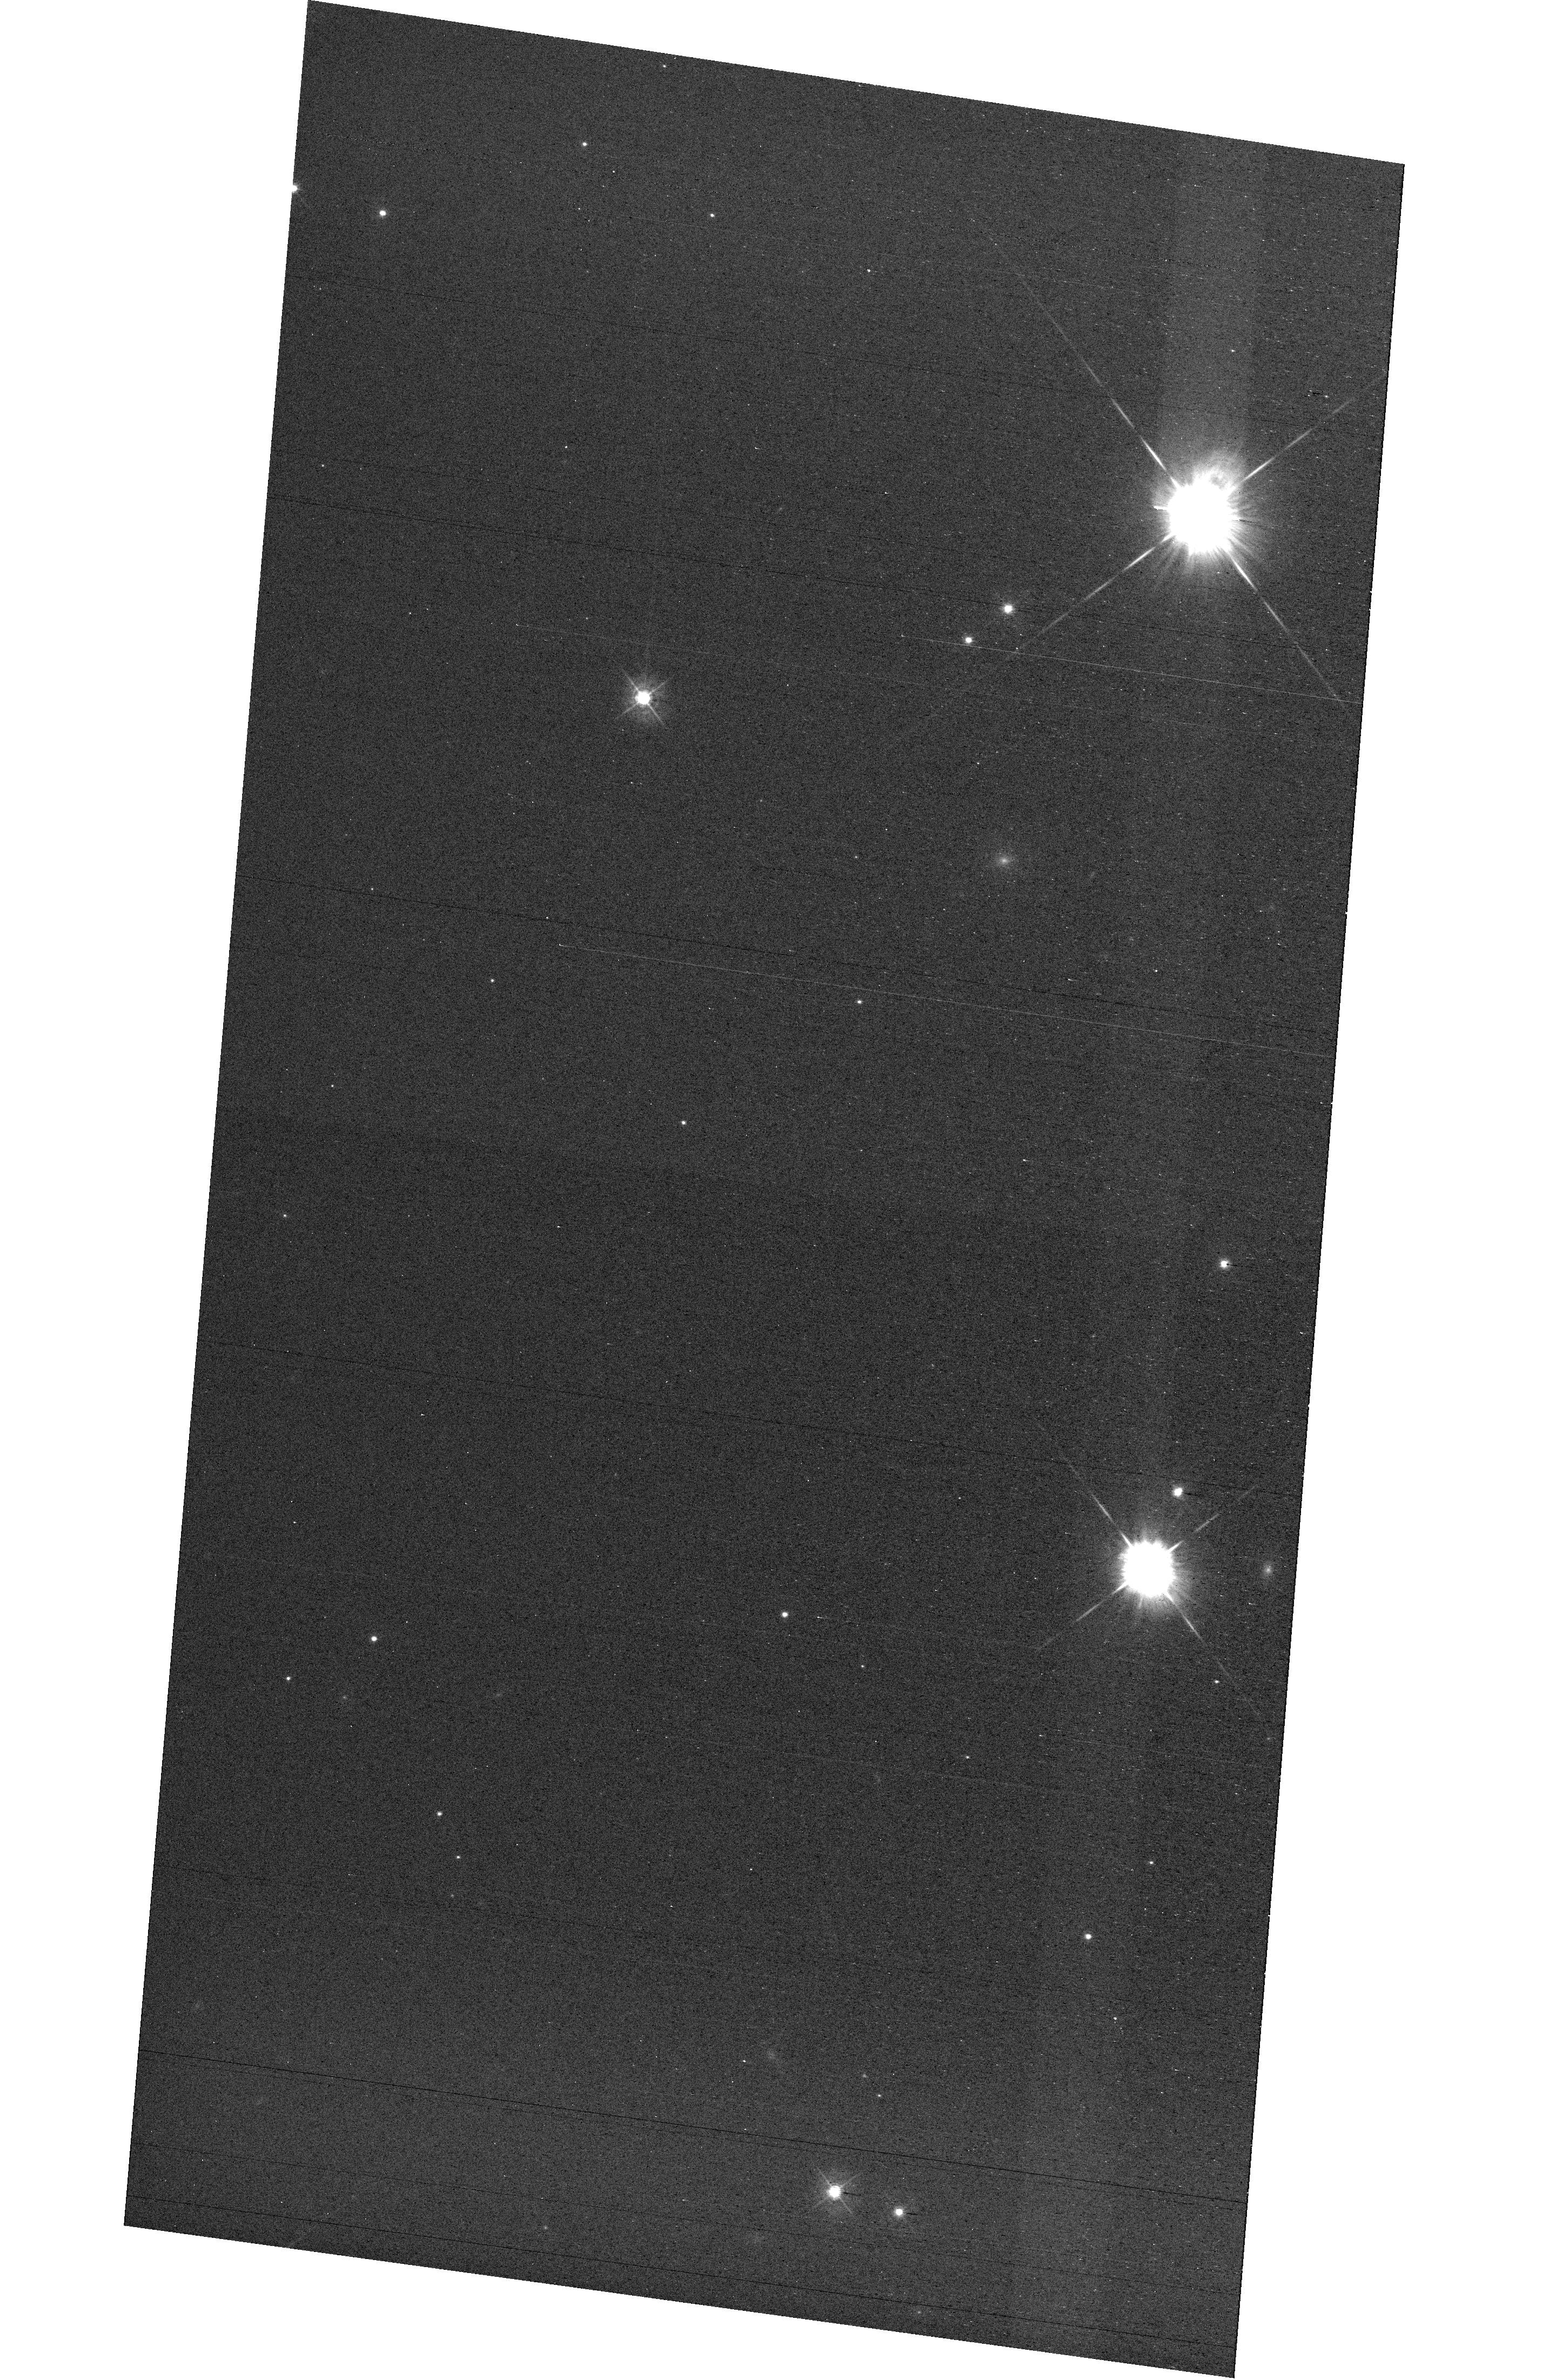
Target: field at RA 327.712°, Dec 28.852°
Instrument: WFC3/UVIS
Filter: F438W
Exposure: 42 min
Observation ID: hst_16352_e1_wfc3_uvis_f438w_iefse1

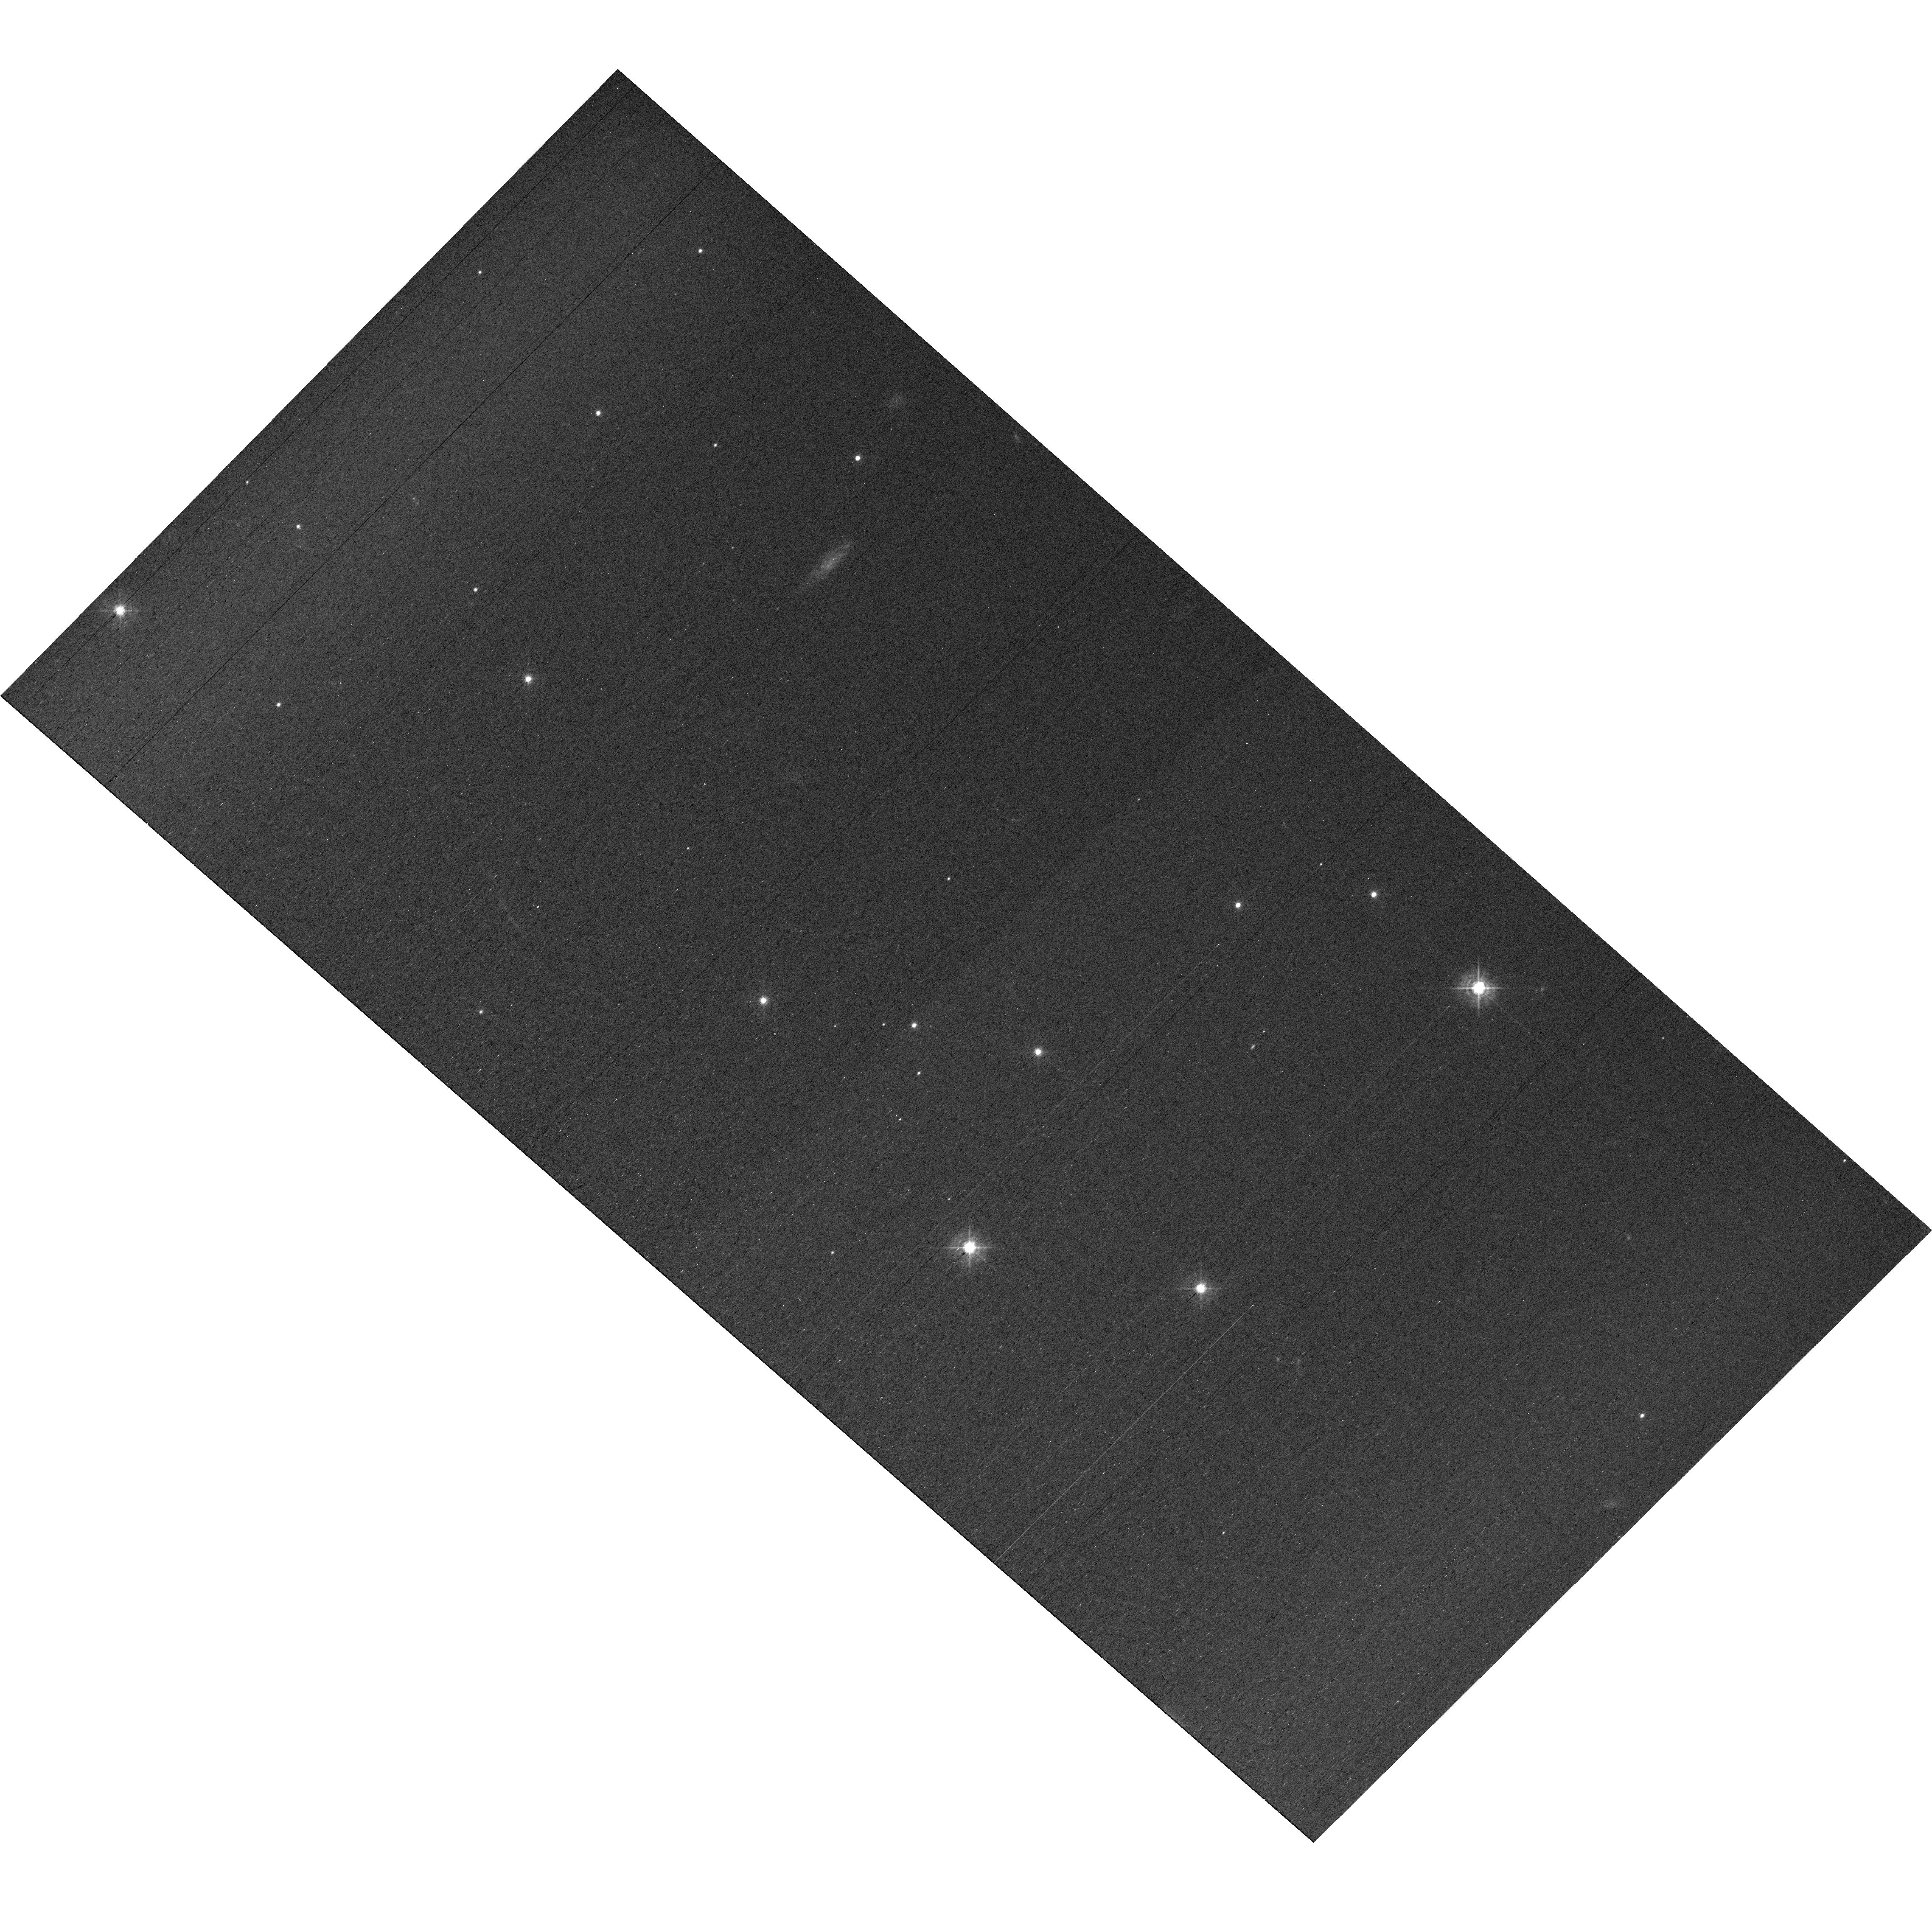
Target: field at RA 327.856°, Dec 28.812°
Instrument: WFC3/UVIS
Filter: F438W
Exposure: 42 min
Observation ID: hst_16352_e2_wfc3_uvis_f438w_iefse2

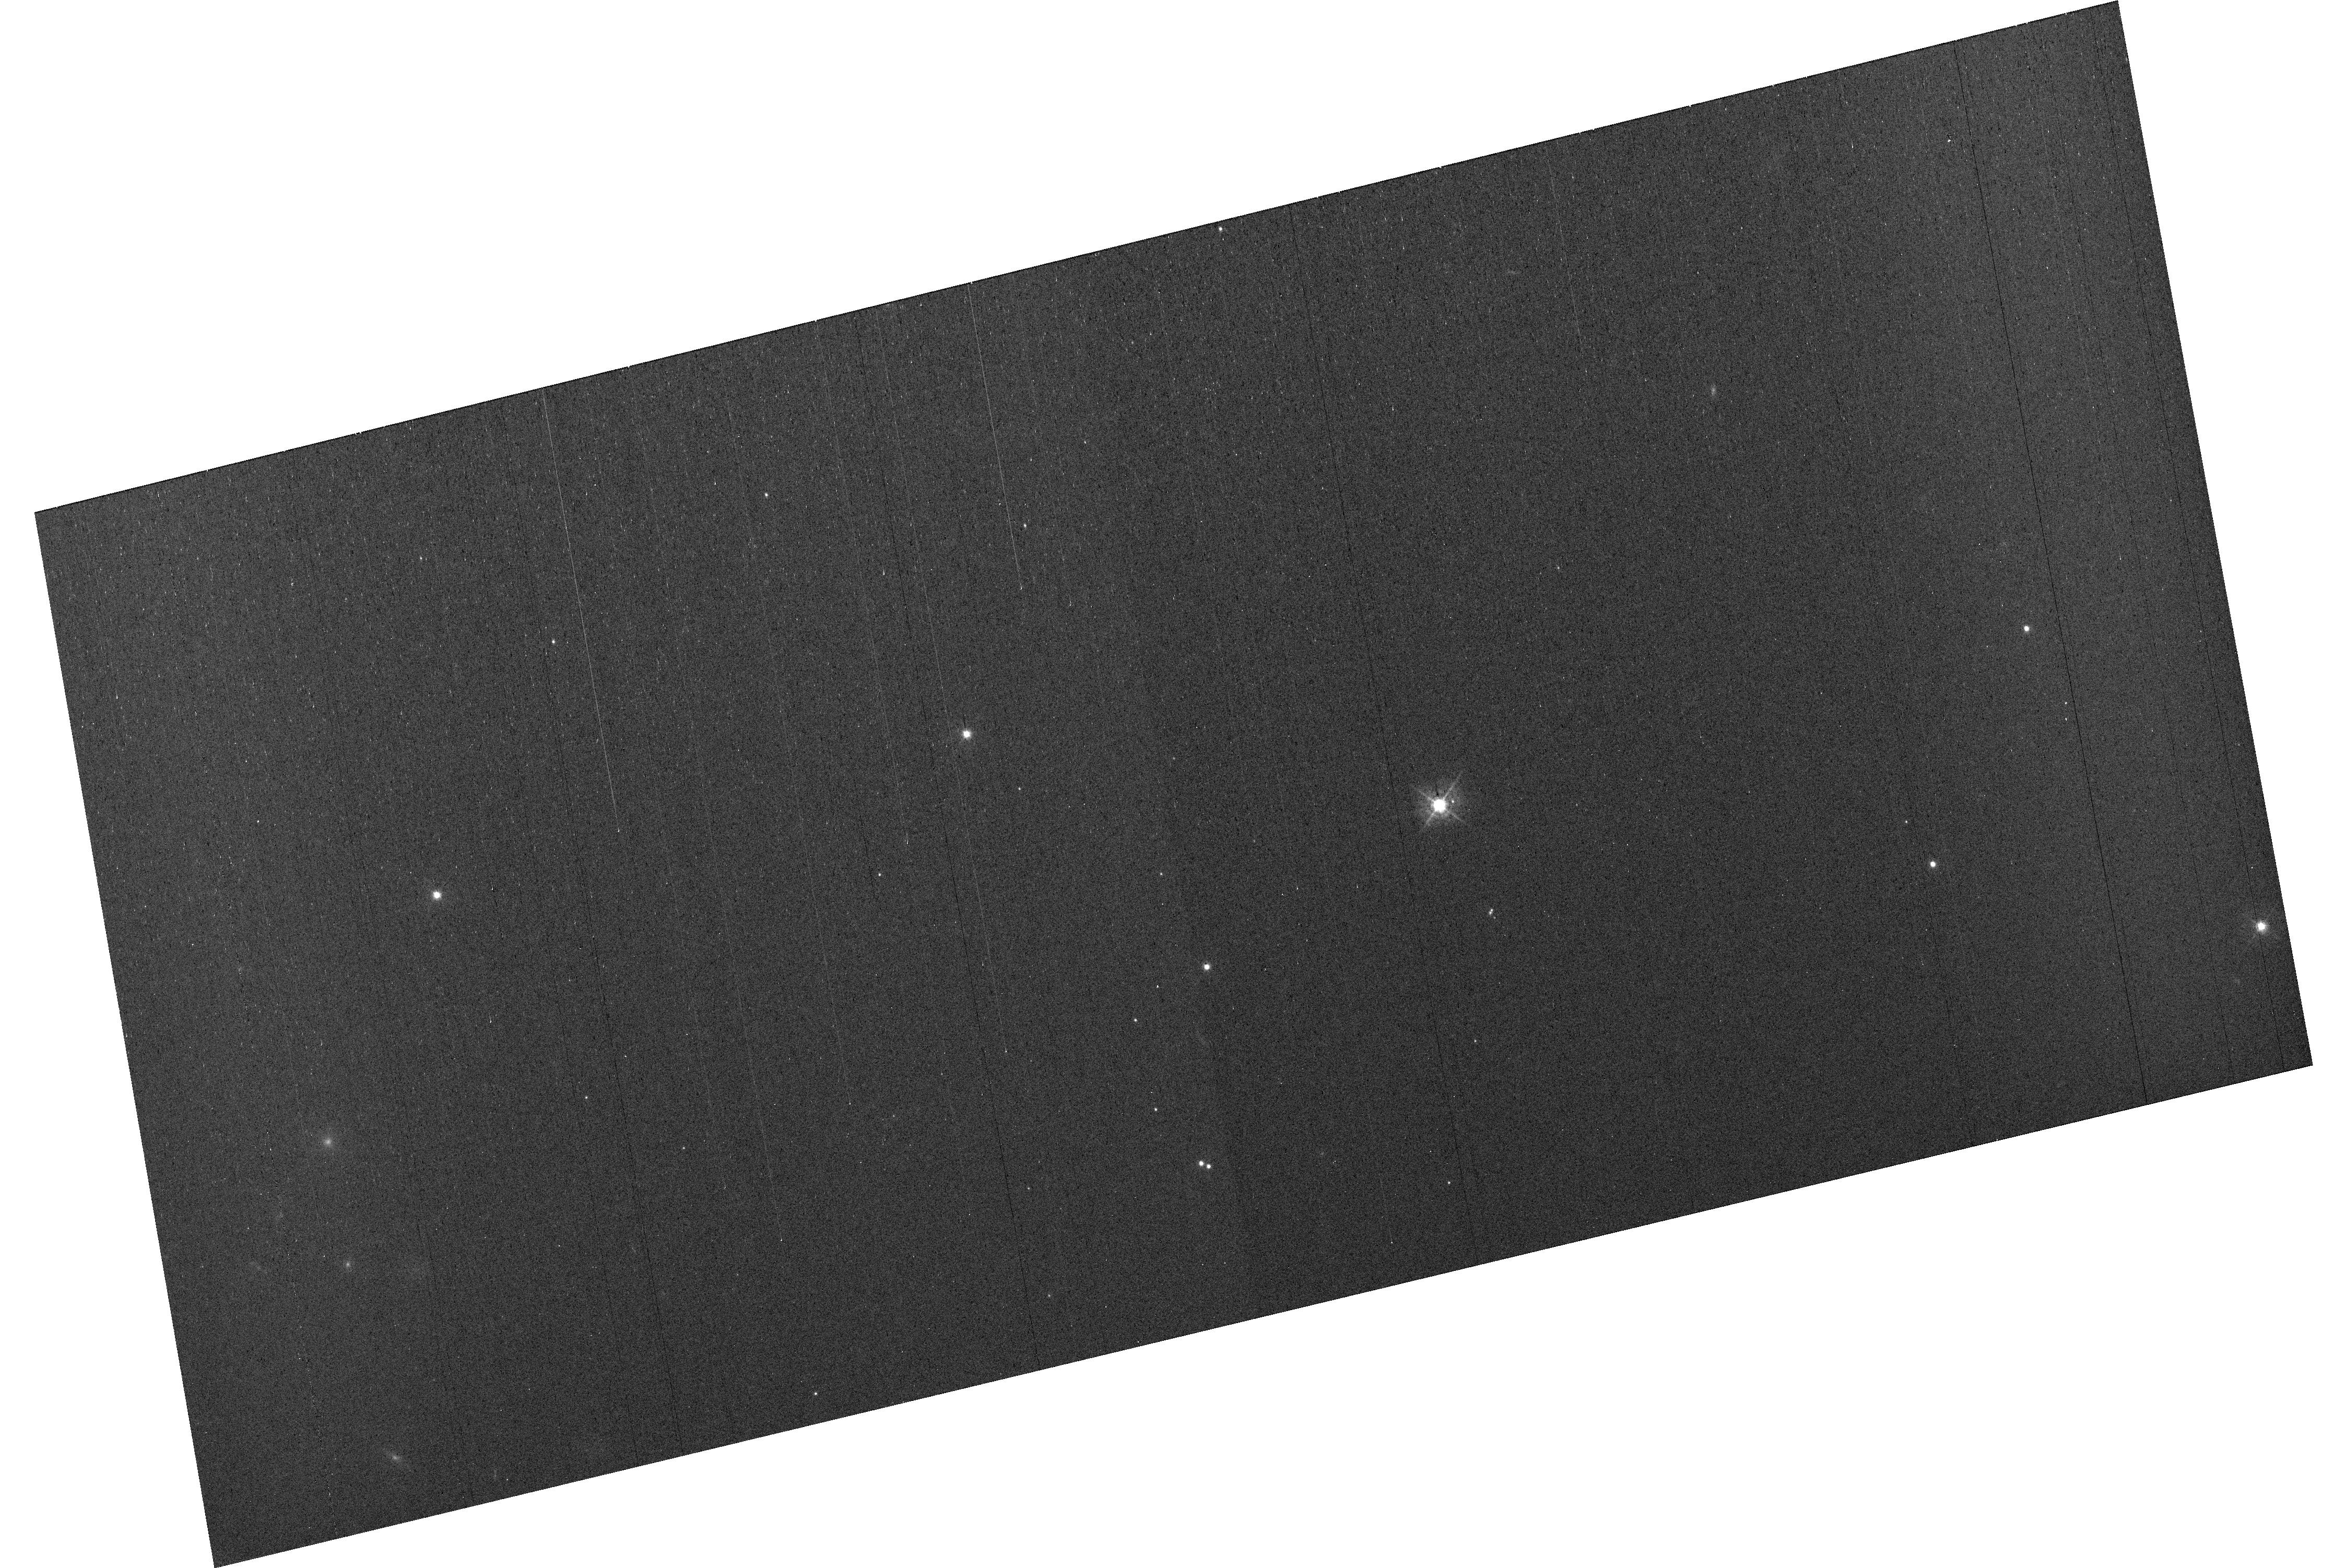
Target: field at RA 327.810°, Dec 28.937°
Instrument: WFC3/UVIS
Filter: F438W
Exposure: 42 min
Observation ID: hst_16352_e3_wfc3_uvis_f438w_iefse3

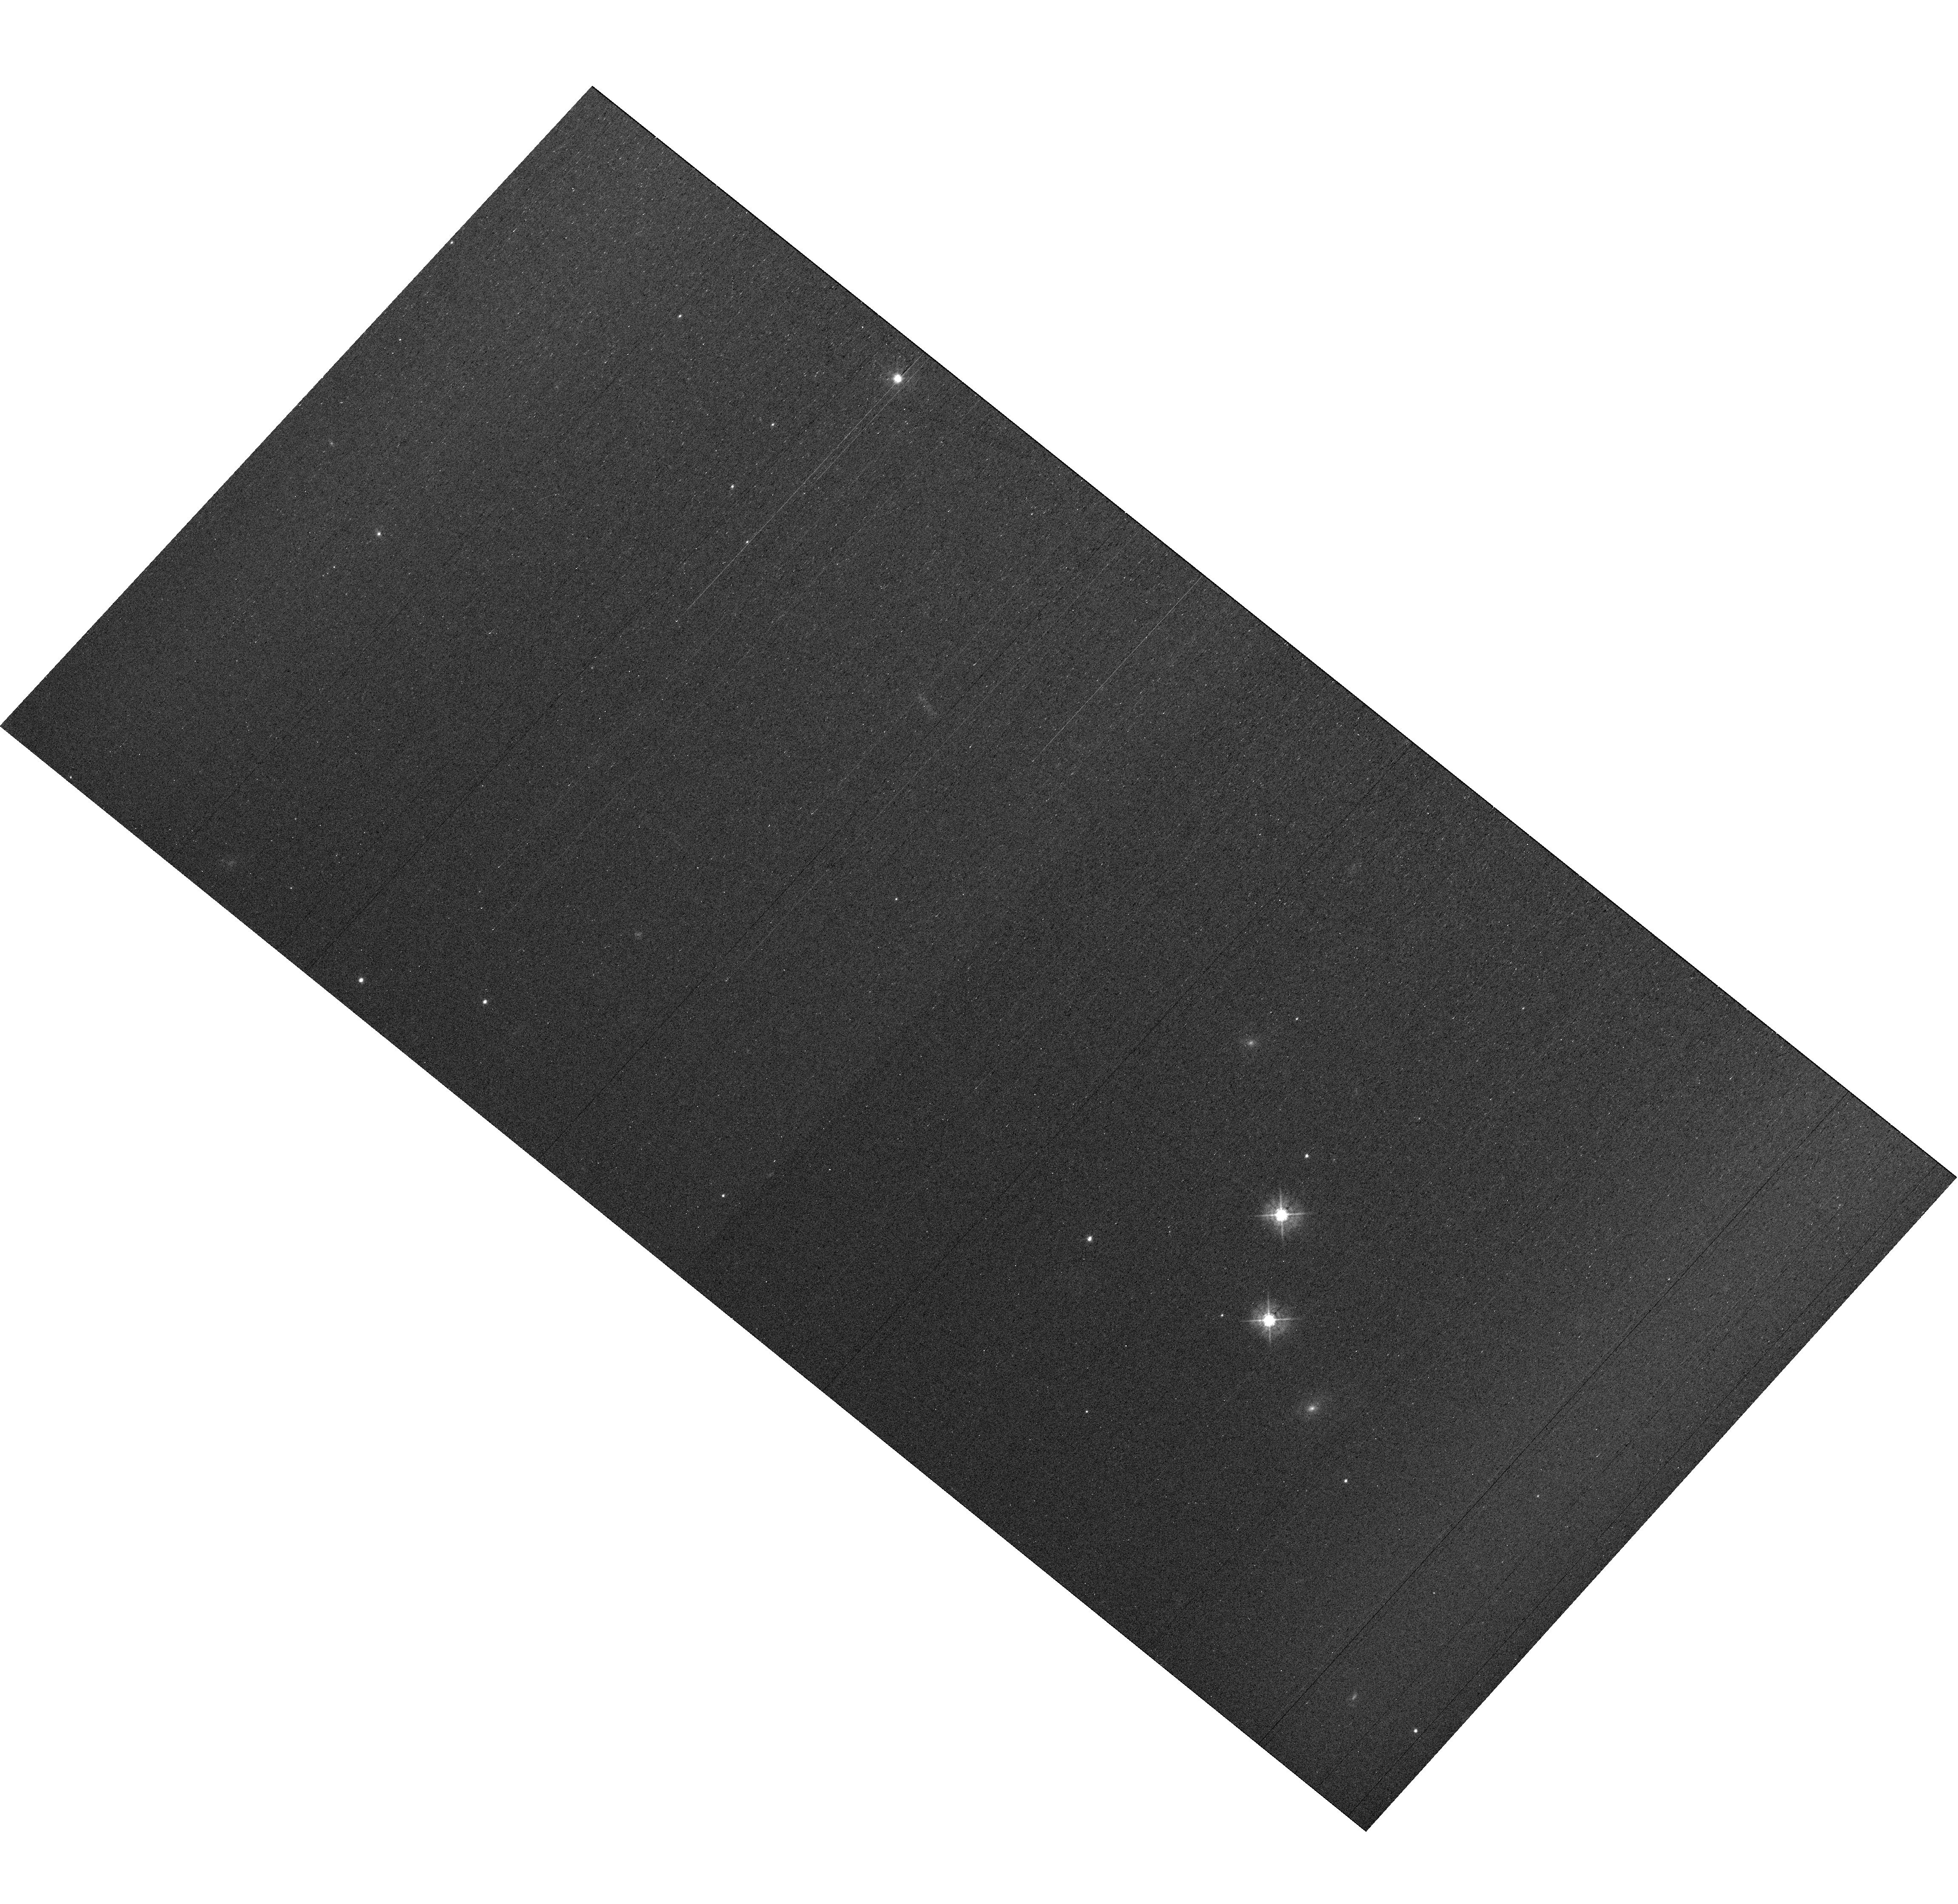
Target: field at RA 327.738°, Dec 28.918°
Instrument: WFC3/UVIS
Filter: F438W
Exposure: 42 min
Observation ID: hst_16352_e4_wfc3_uvis_f438w_iefse4

MAMA Spectroscopic Sensitivity and Focus Monitor (PI: Carlberg, Joleen)

Monitor sensitivity of each MAMA grating mode to detect any change due to contamination or other causes. Also monitor the STIS focus in a spectroscopic and an imaging mode. Obtain exposures in each of the 2 low-resolution MAMA spectroscopic modes every 4 months, in each of the 2 medium-resolution modes once a year, and in each of the 5 echelle modes every 3 months, using unique calibration standards for each mode, and ratio the results to the first observations to detect any trends. In addition, each L-mode sequence will be preceeded by a CCD/F28X50OII image, two spectroscopic ACQ/PEAKs with the CCD/G230LB and crossed linear patterns, and two CCD/G230LB spectra, with the purpose of measuring the focus (PSF across the dispersion as a function of UV wavelength); and each M-mode sequence will be preceded by a CCD/F28X50OII direct image also to monitor the focus. Beginning in Cycle 27, WFC3 parallel observations have added to all echelle visits to monitor focus contemporaneously.